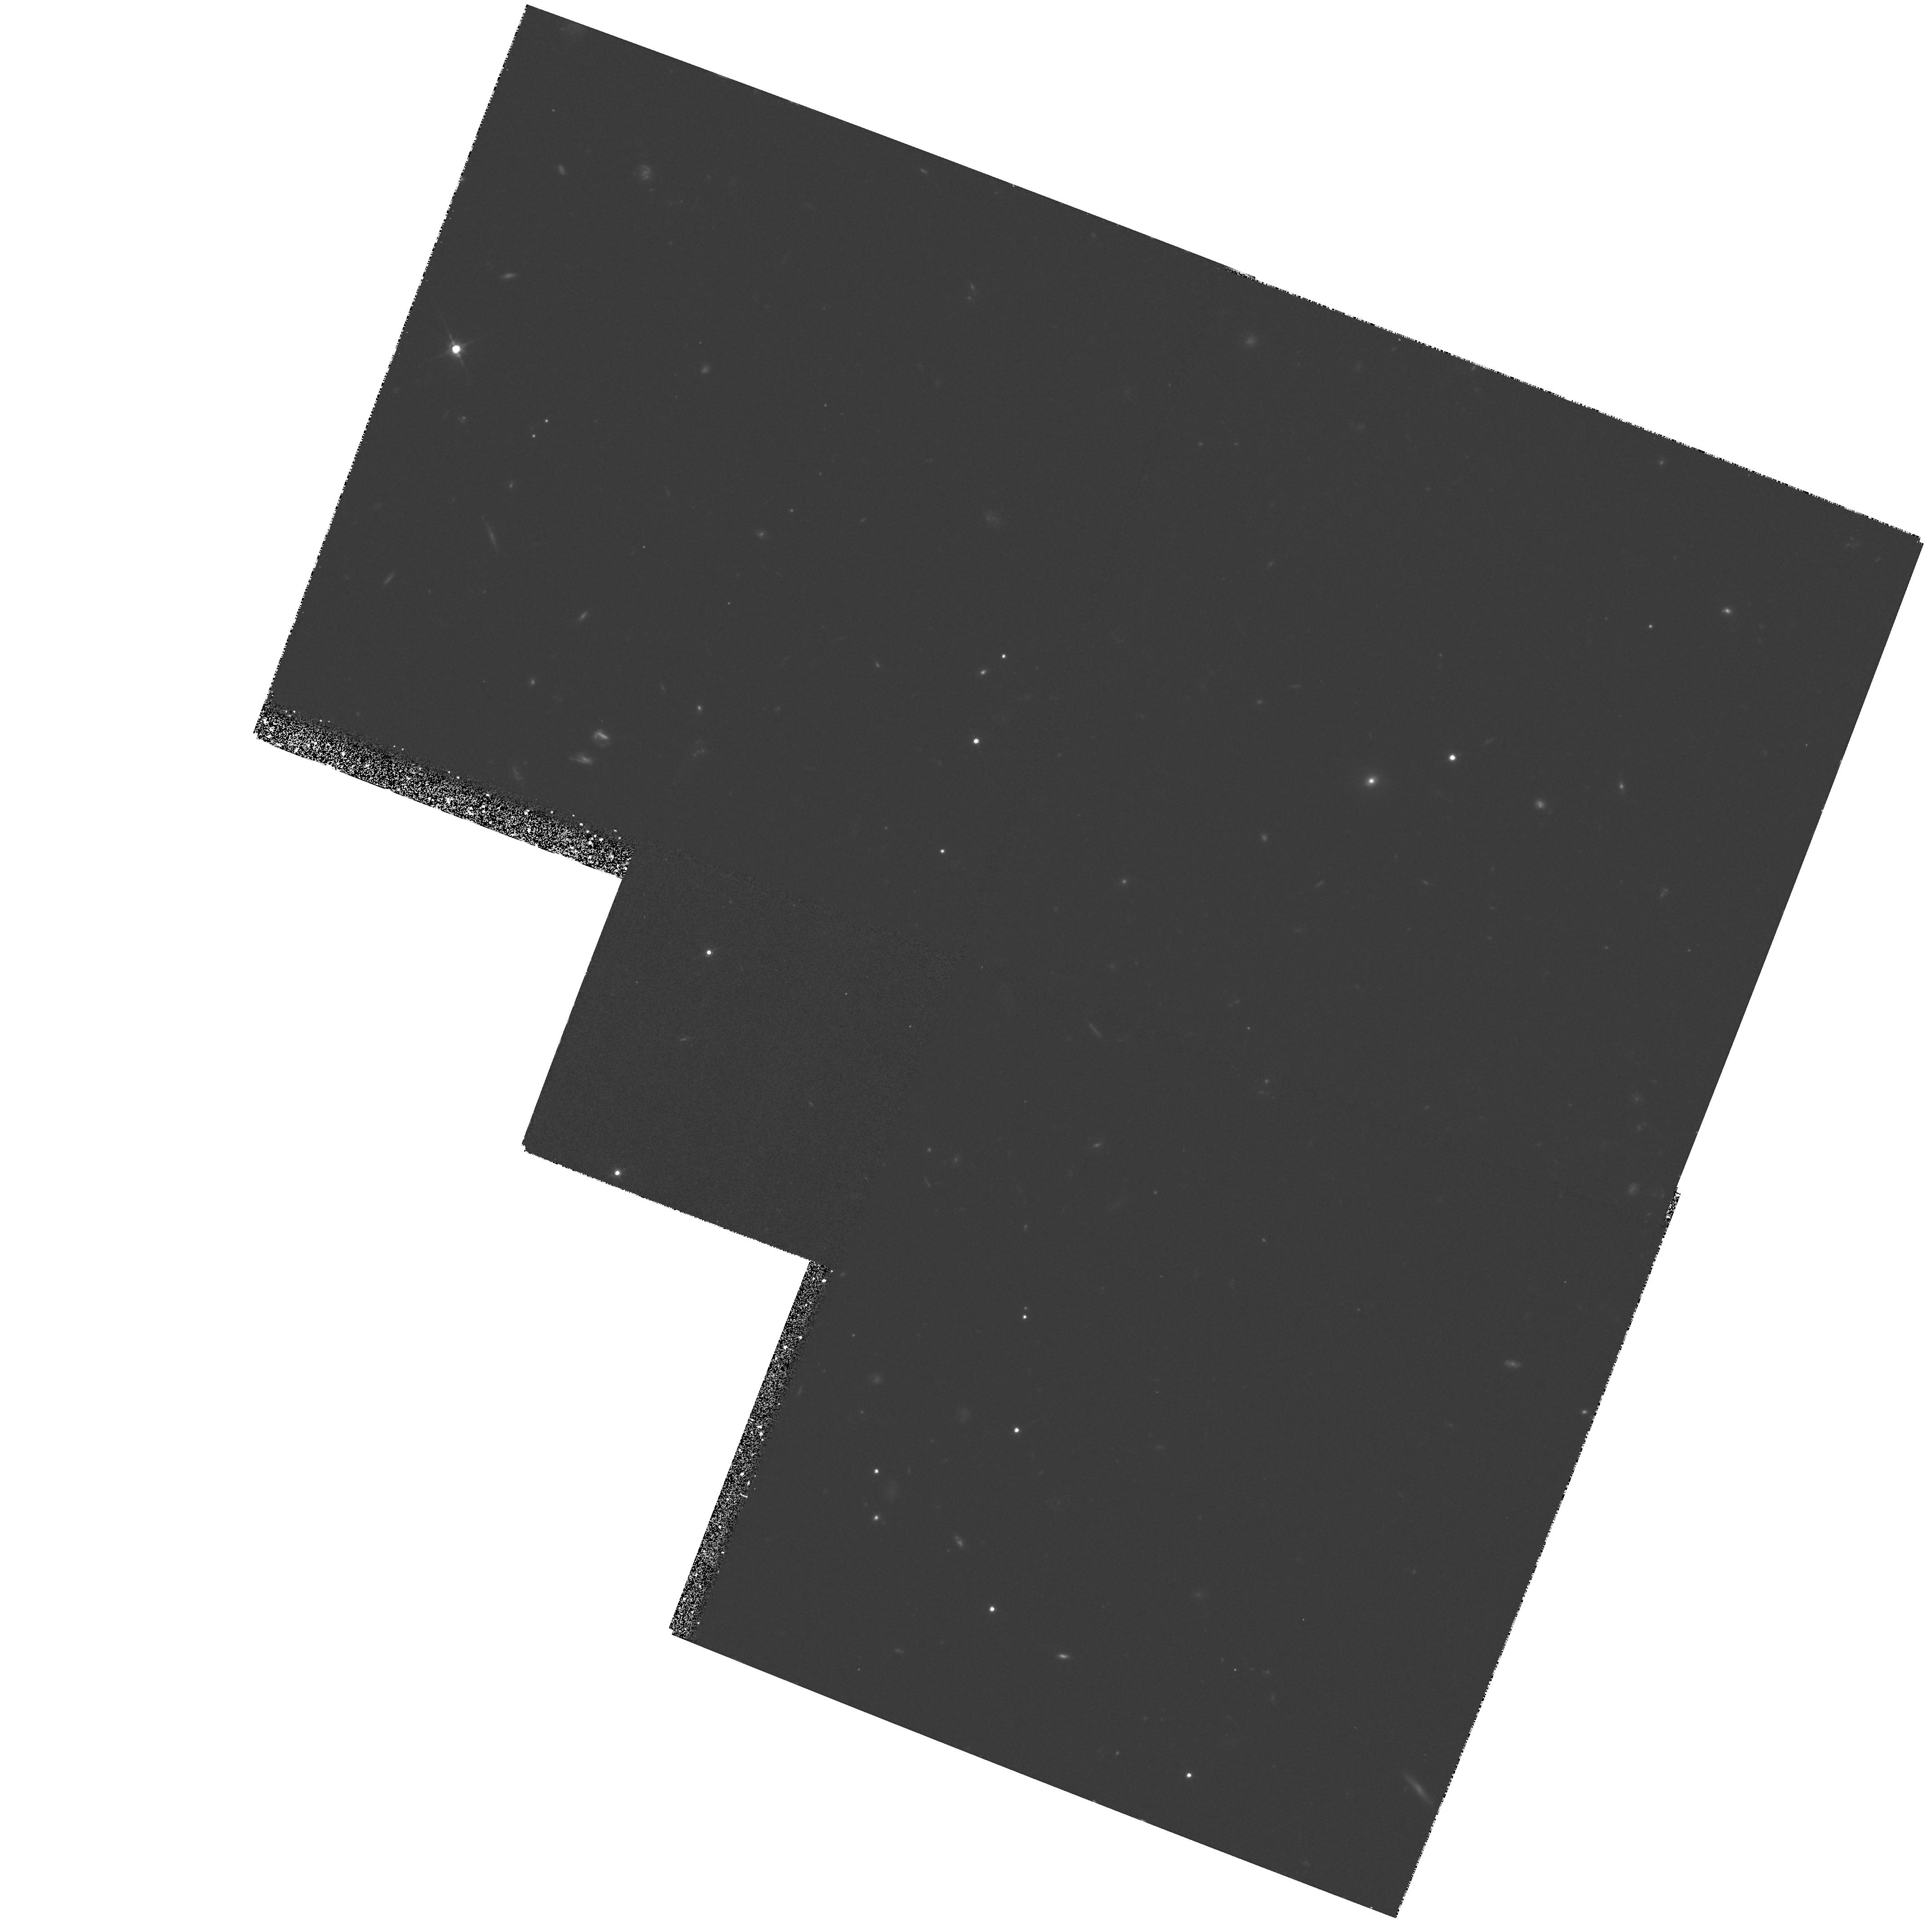
Target: GB1508+5714
Instrument: WFPC2/PC
Filter: F814W
Exposure: 1.3 h
Observation ID: hst_5975_02_wfpc2_pc_f814w_u2ra02

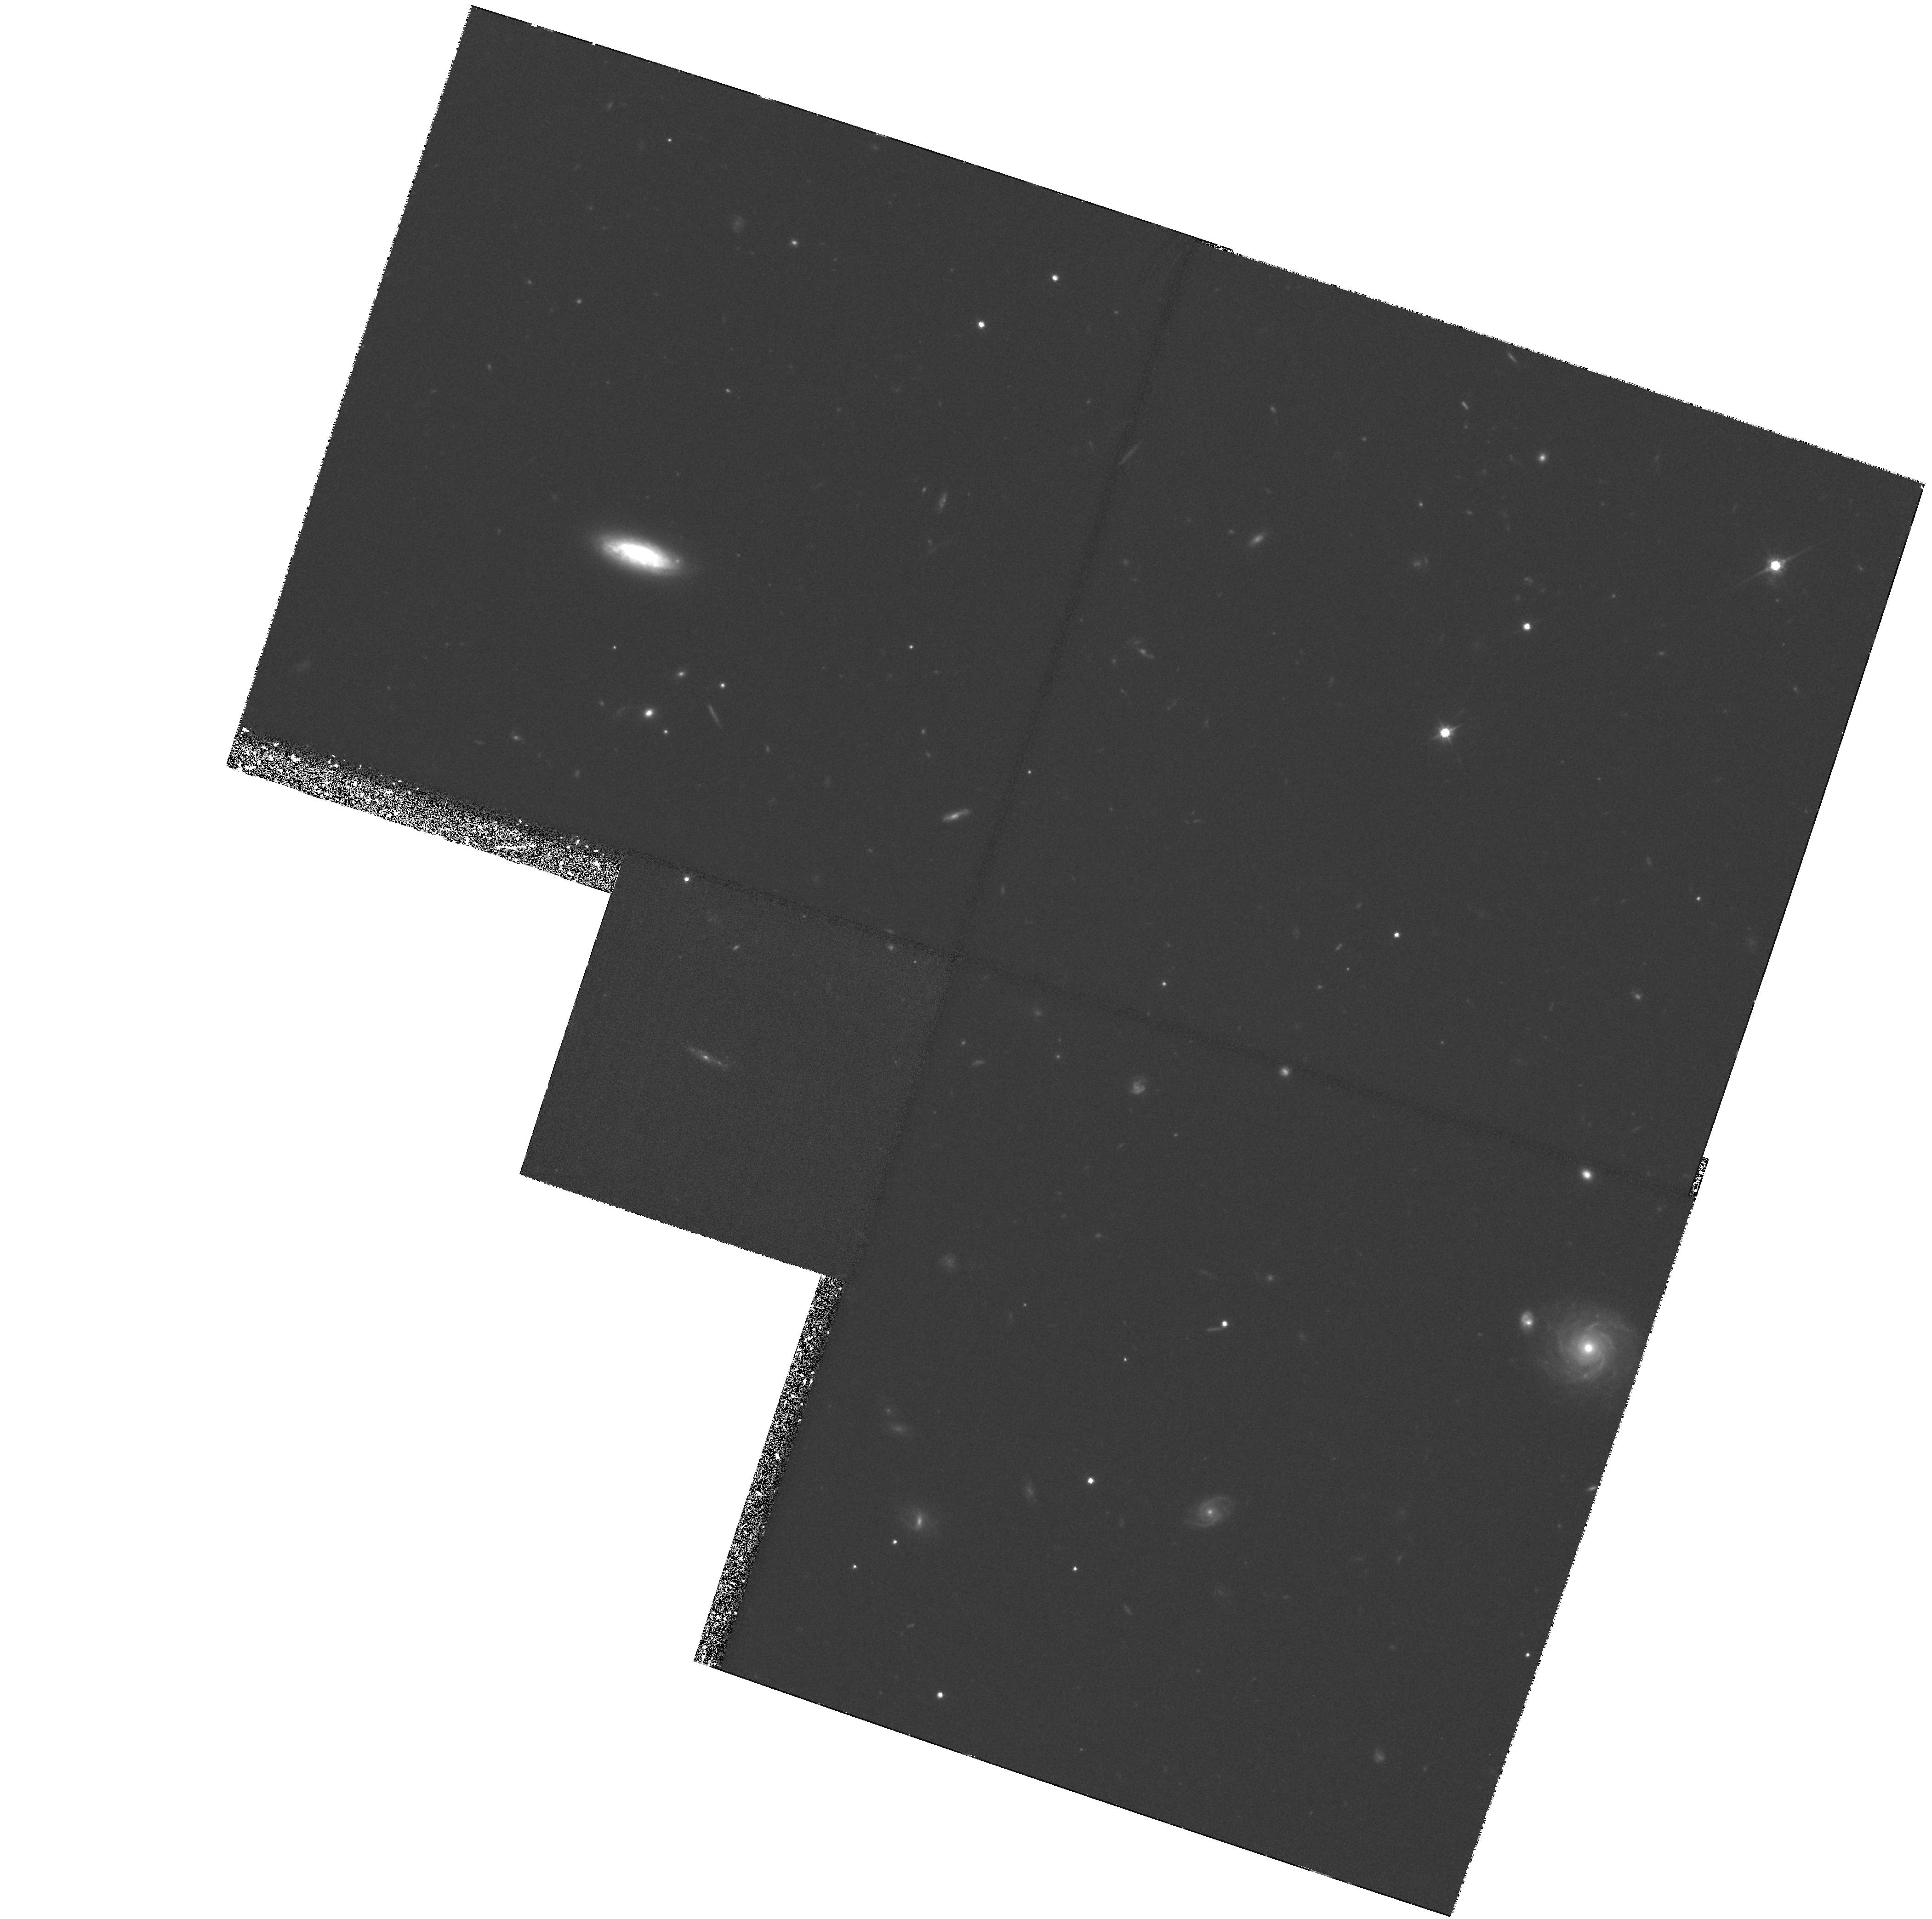
Target: BR1202-0725
Instrument: WFPC2/PC
Filter: F814W
Exposure: 2.6 h
Observation ID: hst_5975_01_wfpc2_pc_f814w_u2ra01

HIGH SPATIAL RESOLUTION STUDIES OF Z>4 QUASARS (PI: McMahon, Richard G.)

def\zsol z_\odot def\zsun z_\odot defL(sun) L_\odot defL(sun) L_\odot defM(sun) M_\odot defM(sun) M_\odot We propose to carry out high spatial resolution imaging of two carefully chosen quasars with redshifts greater than four. At these redshifts the angular scales are similar to those at z=0.3 (~10kpc per arcsec for H_0=50, q_0=0.5) and the host galaxies should be both resolvable and detectable in the I(F814W) band (rest frame ~1500ang). We shall be able to study the protogalactic material surrounding these quasars at a time when the Universe was less than a billion years old. This timescale is equivalent to the dynamical timescale for a typical 100kpc galactic halo (eg Rees 1988) and the observed surface brightness distribution, or limits thereon, will be an important constraint on both quasar formation and galaxy formation scenarios. Our targets are the recently discovered, z=4.30, radio loud quasar, GB1508+5714 and the z=4.69, radio quiet quasar BR1202-0725. The former quasar is the highest redshift radio source known and the host is likely to be the progenitor of a nearby giant Elliptical galaxy. The other quasar is radio quiet and moreover it has been detected in the 300--1200Mu m wavelength range (ie ~100--200Mu m in the rest frame) with JCMT and the IRAM 30m. The inferred FIR luminosity (sim10^14L(sun)) and dust mass estimates are similar to that obtained for the z=2.3 IRAS galaxy 10214+4724. The host of this quasar is highly likely to be a spiral galaxy or some sort of interacting system.